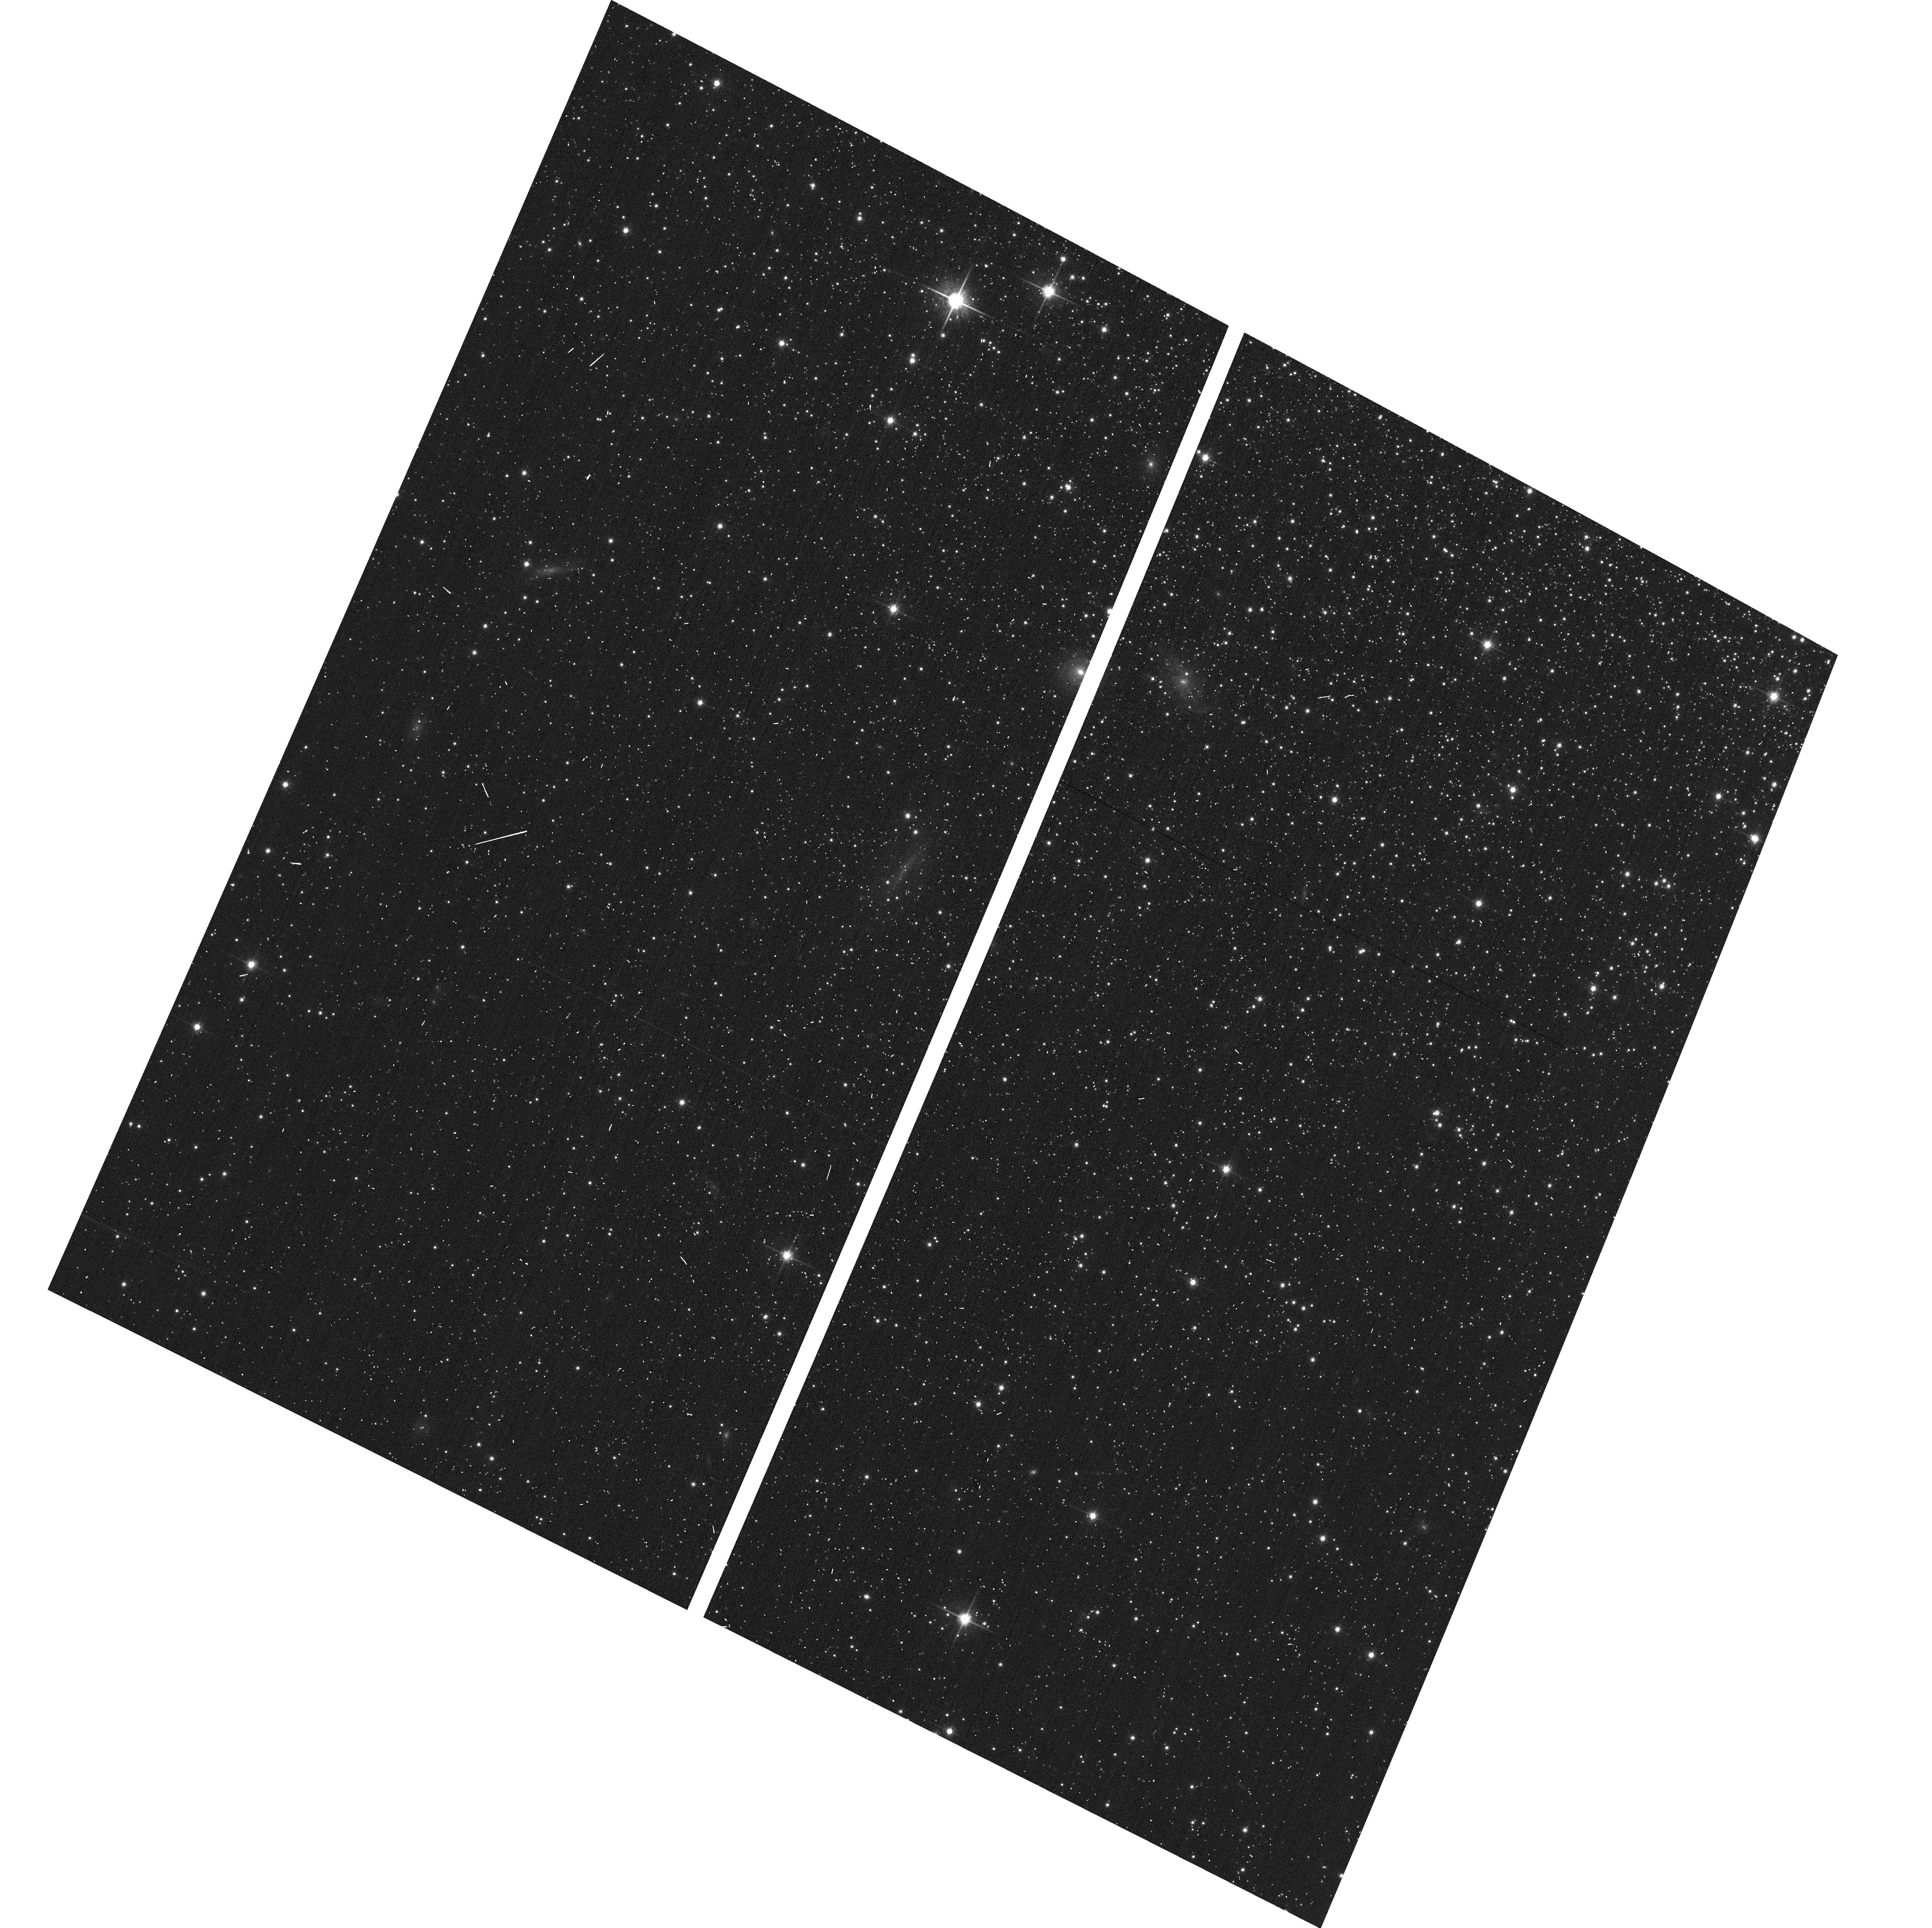
Target: M15-SECOND
Instrument: ACS/WFC
Filter: F814W
Exposure: 1 min
Observation ID: hst_11233_53_acs_wfc_f814w_ja2l53

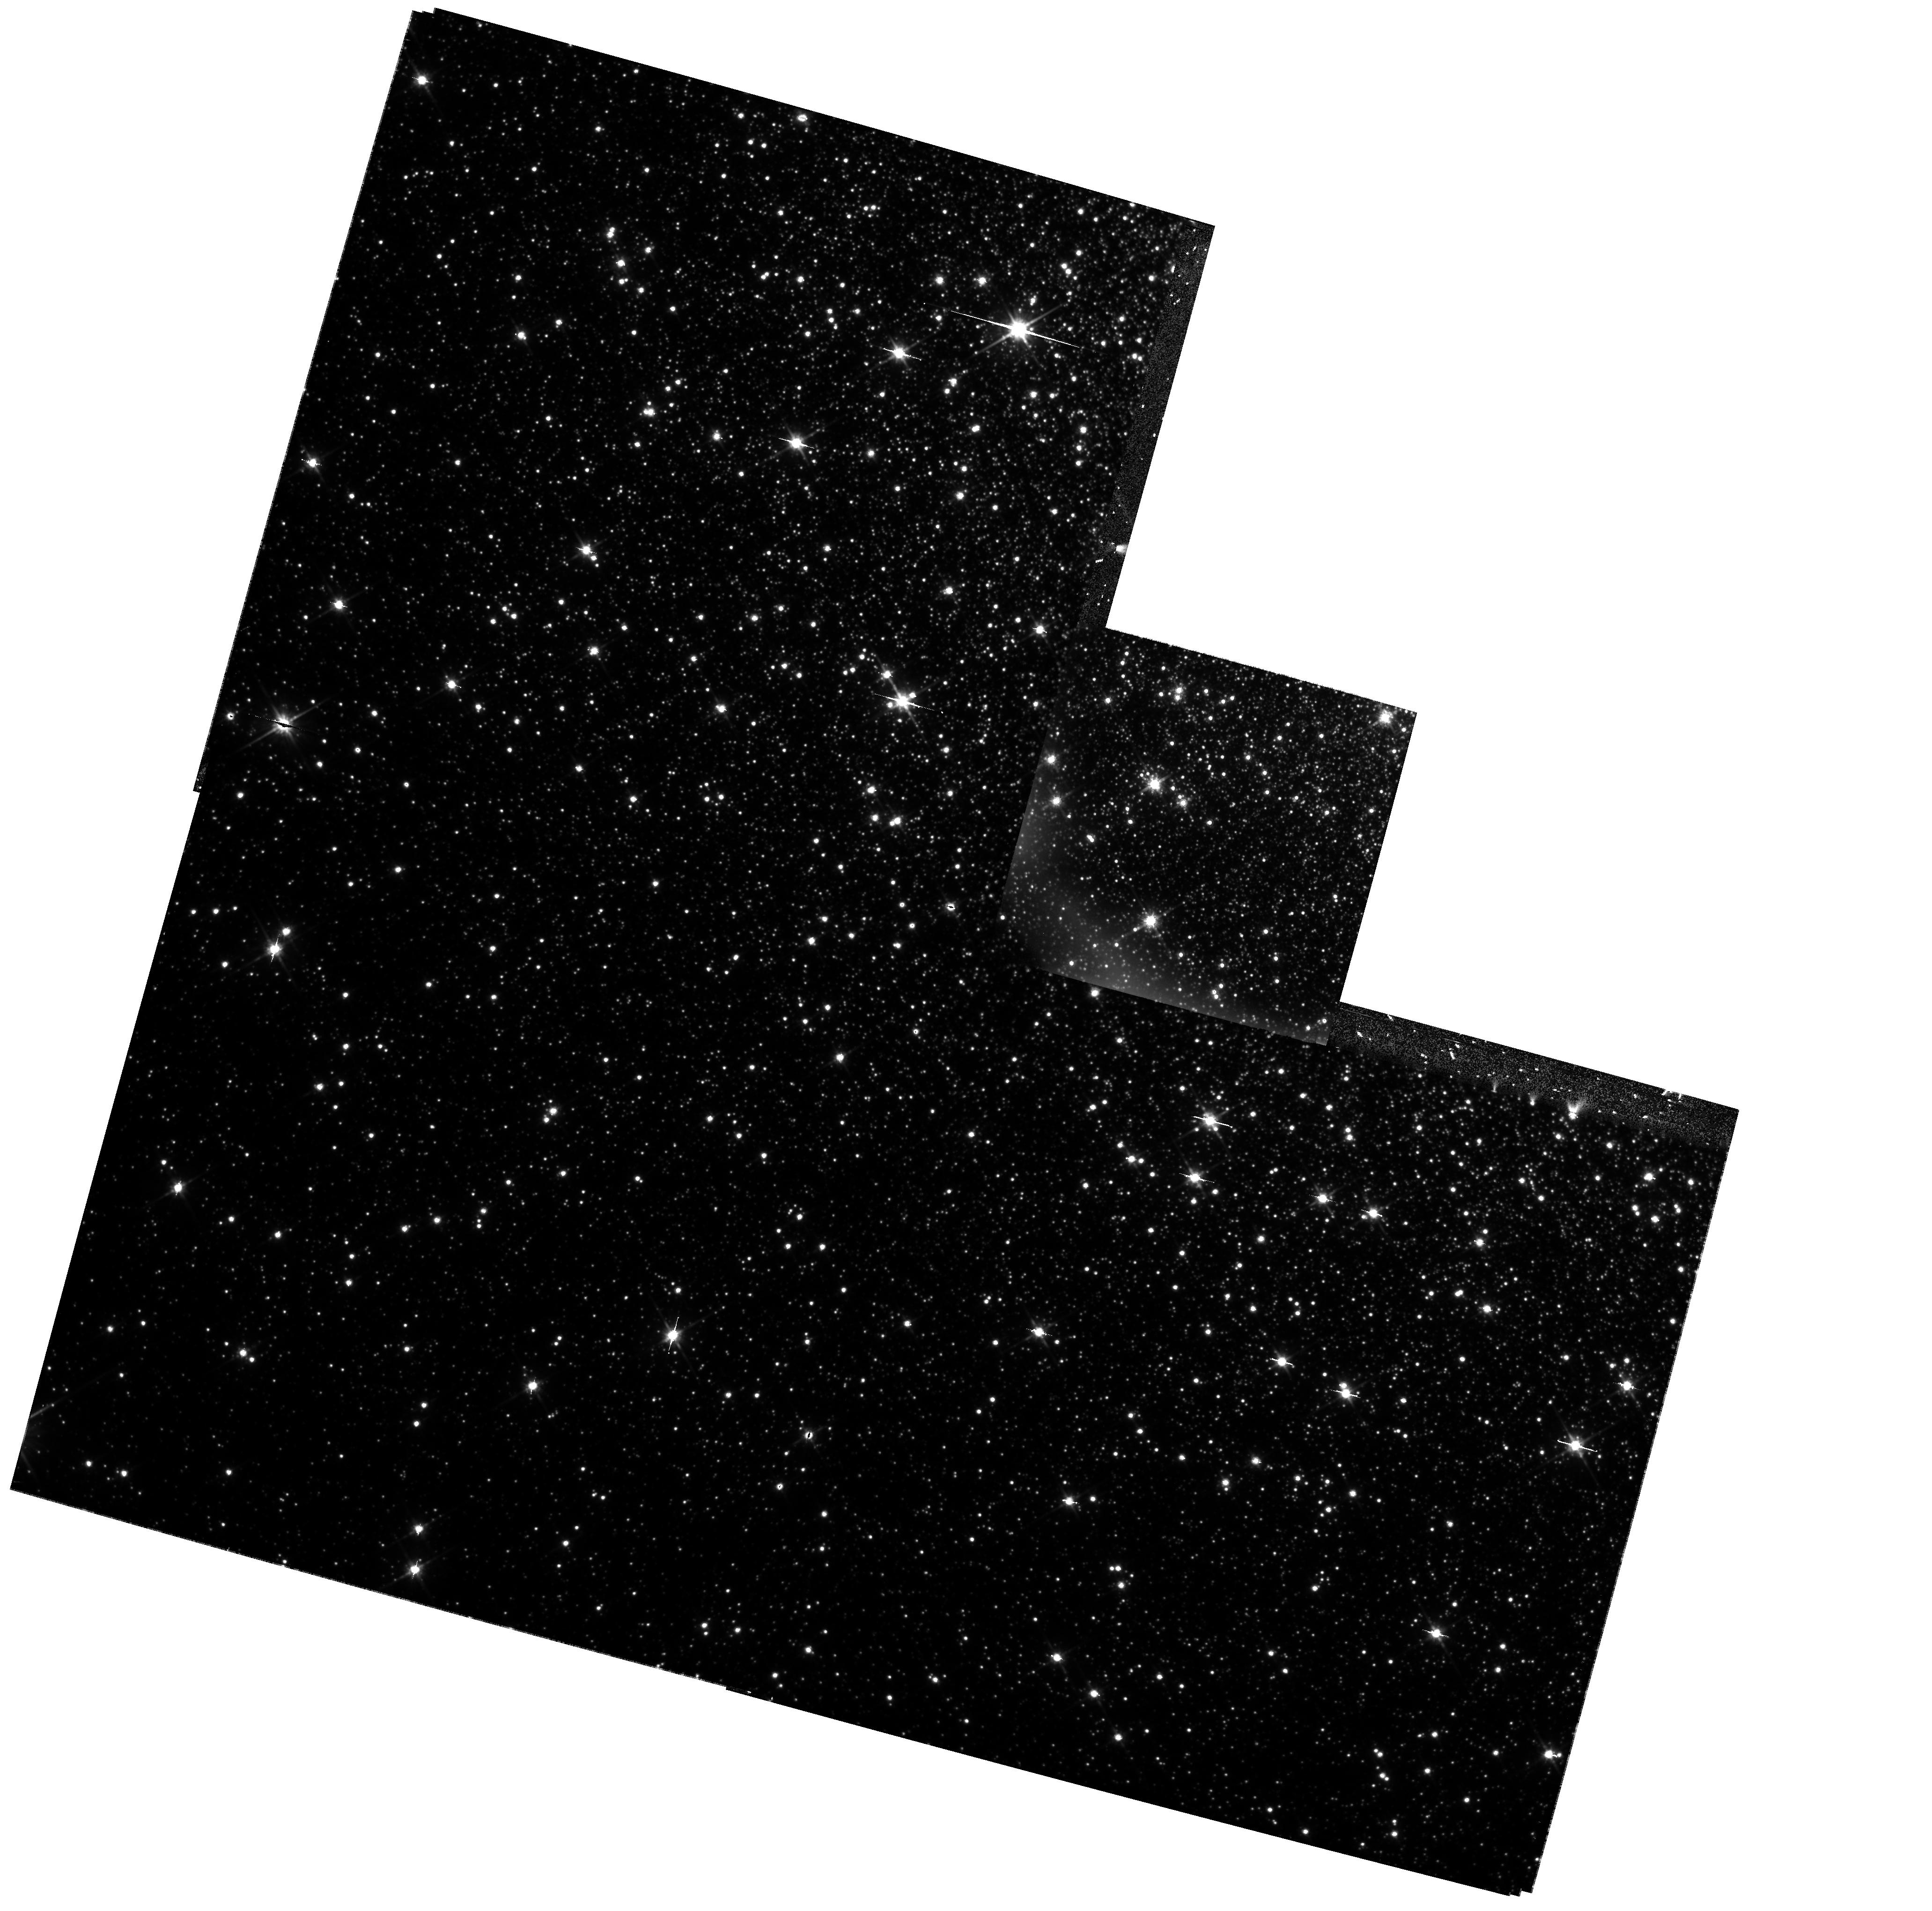
Target: NGC-6388
Instrument: WFPC2/PC
Filter: F814W
Exposure: 25 min
Observation ID: hst_11233_01_wfpc2_pc_f814w_ua2l01

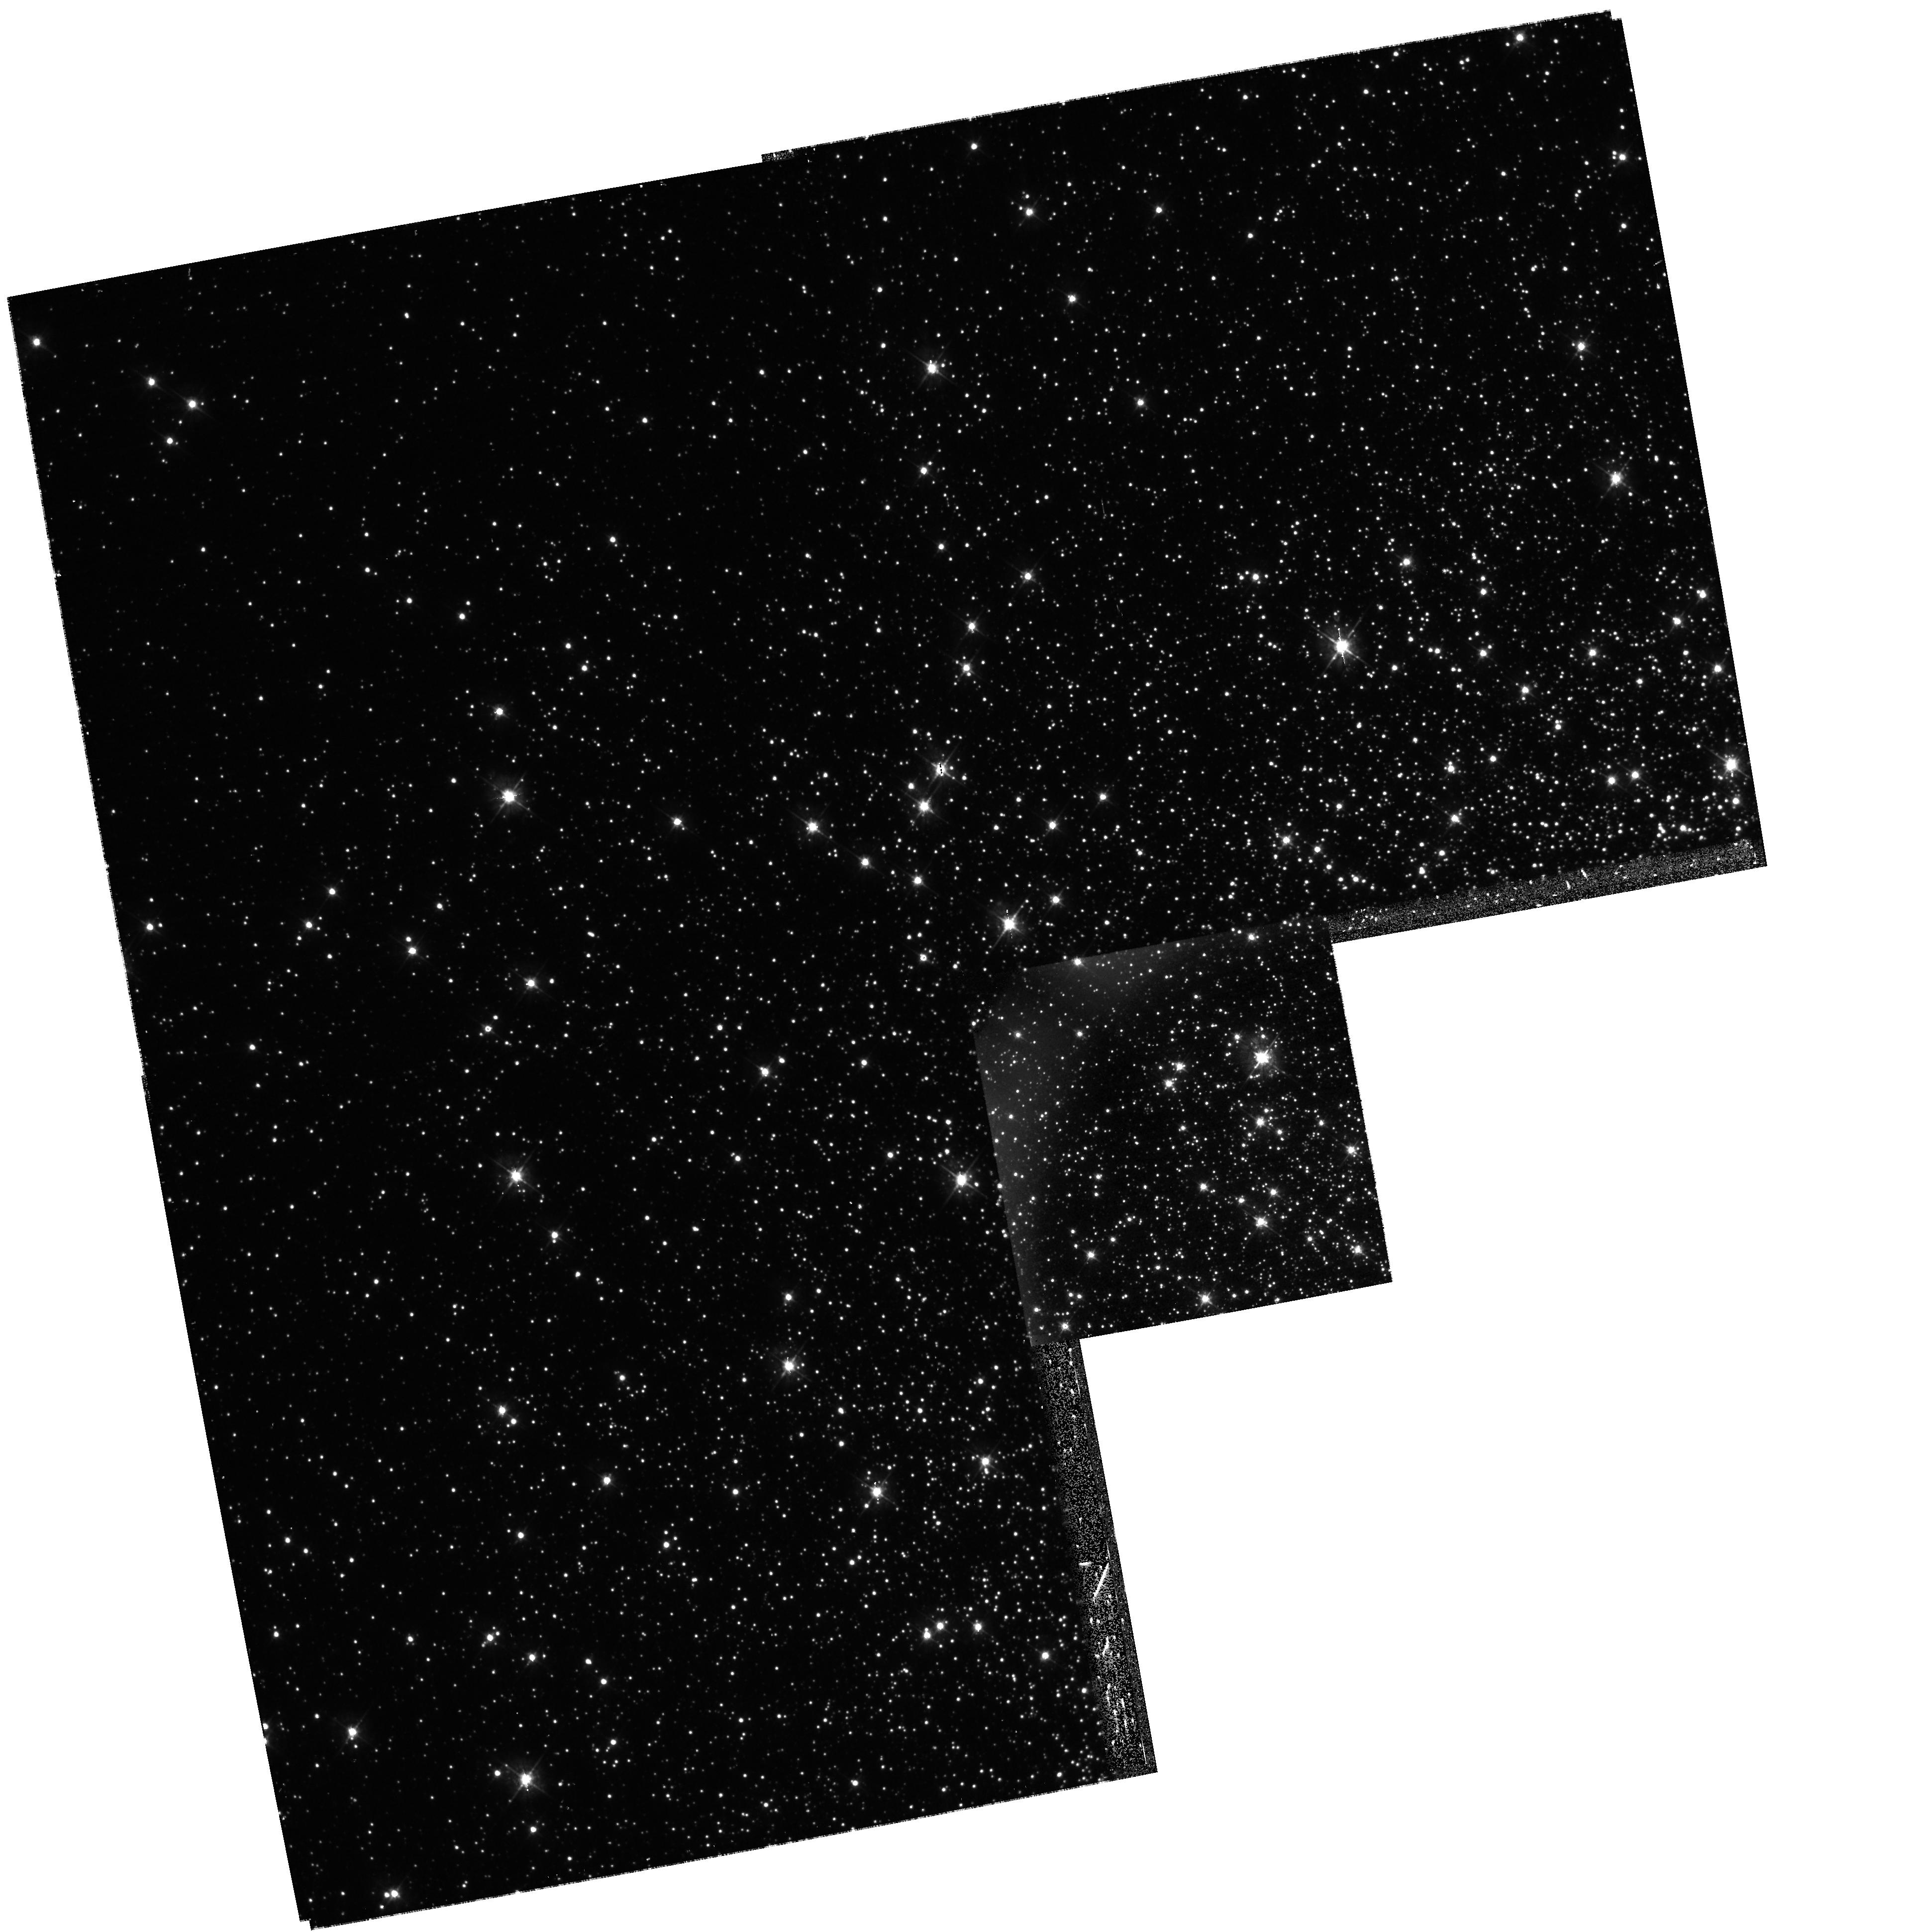
Target: M15-WFPC2
Instrument: WFPC2/PC
Filter: F450W
Exposure: 23 min
Observation ID: hst_11233_10_wfpc2_pc_f450w_ua2l10

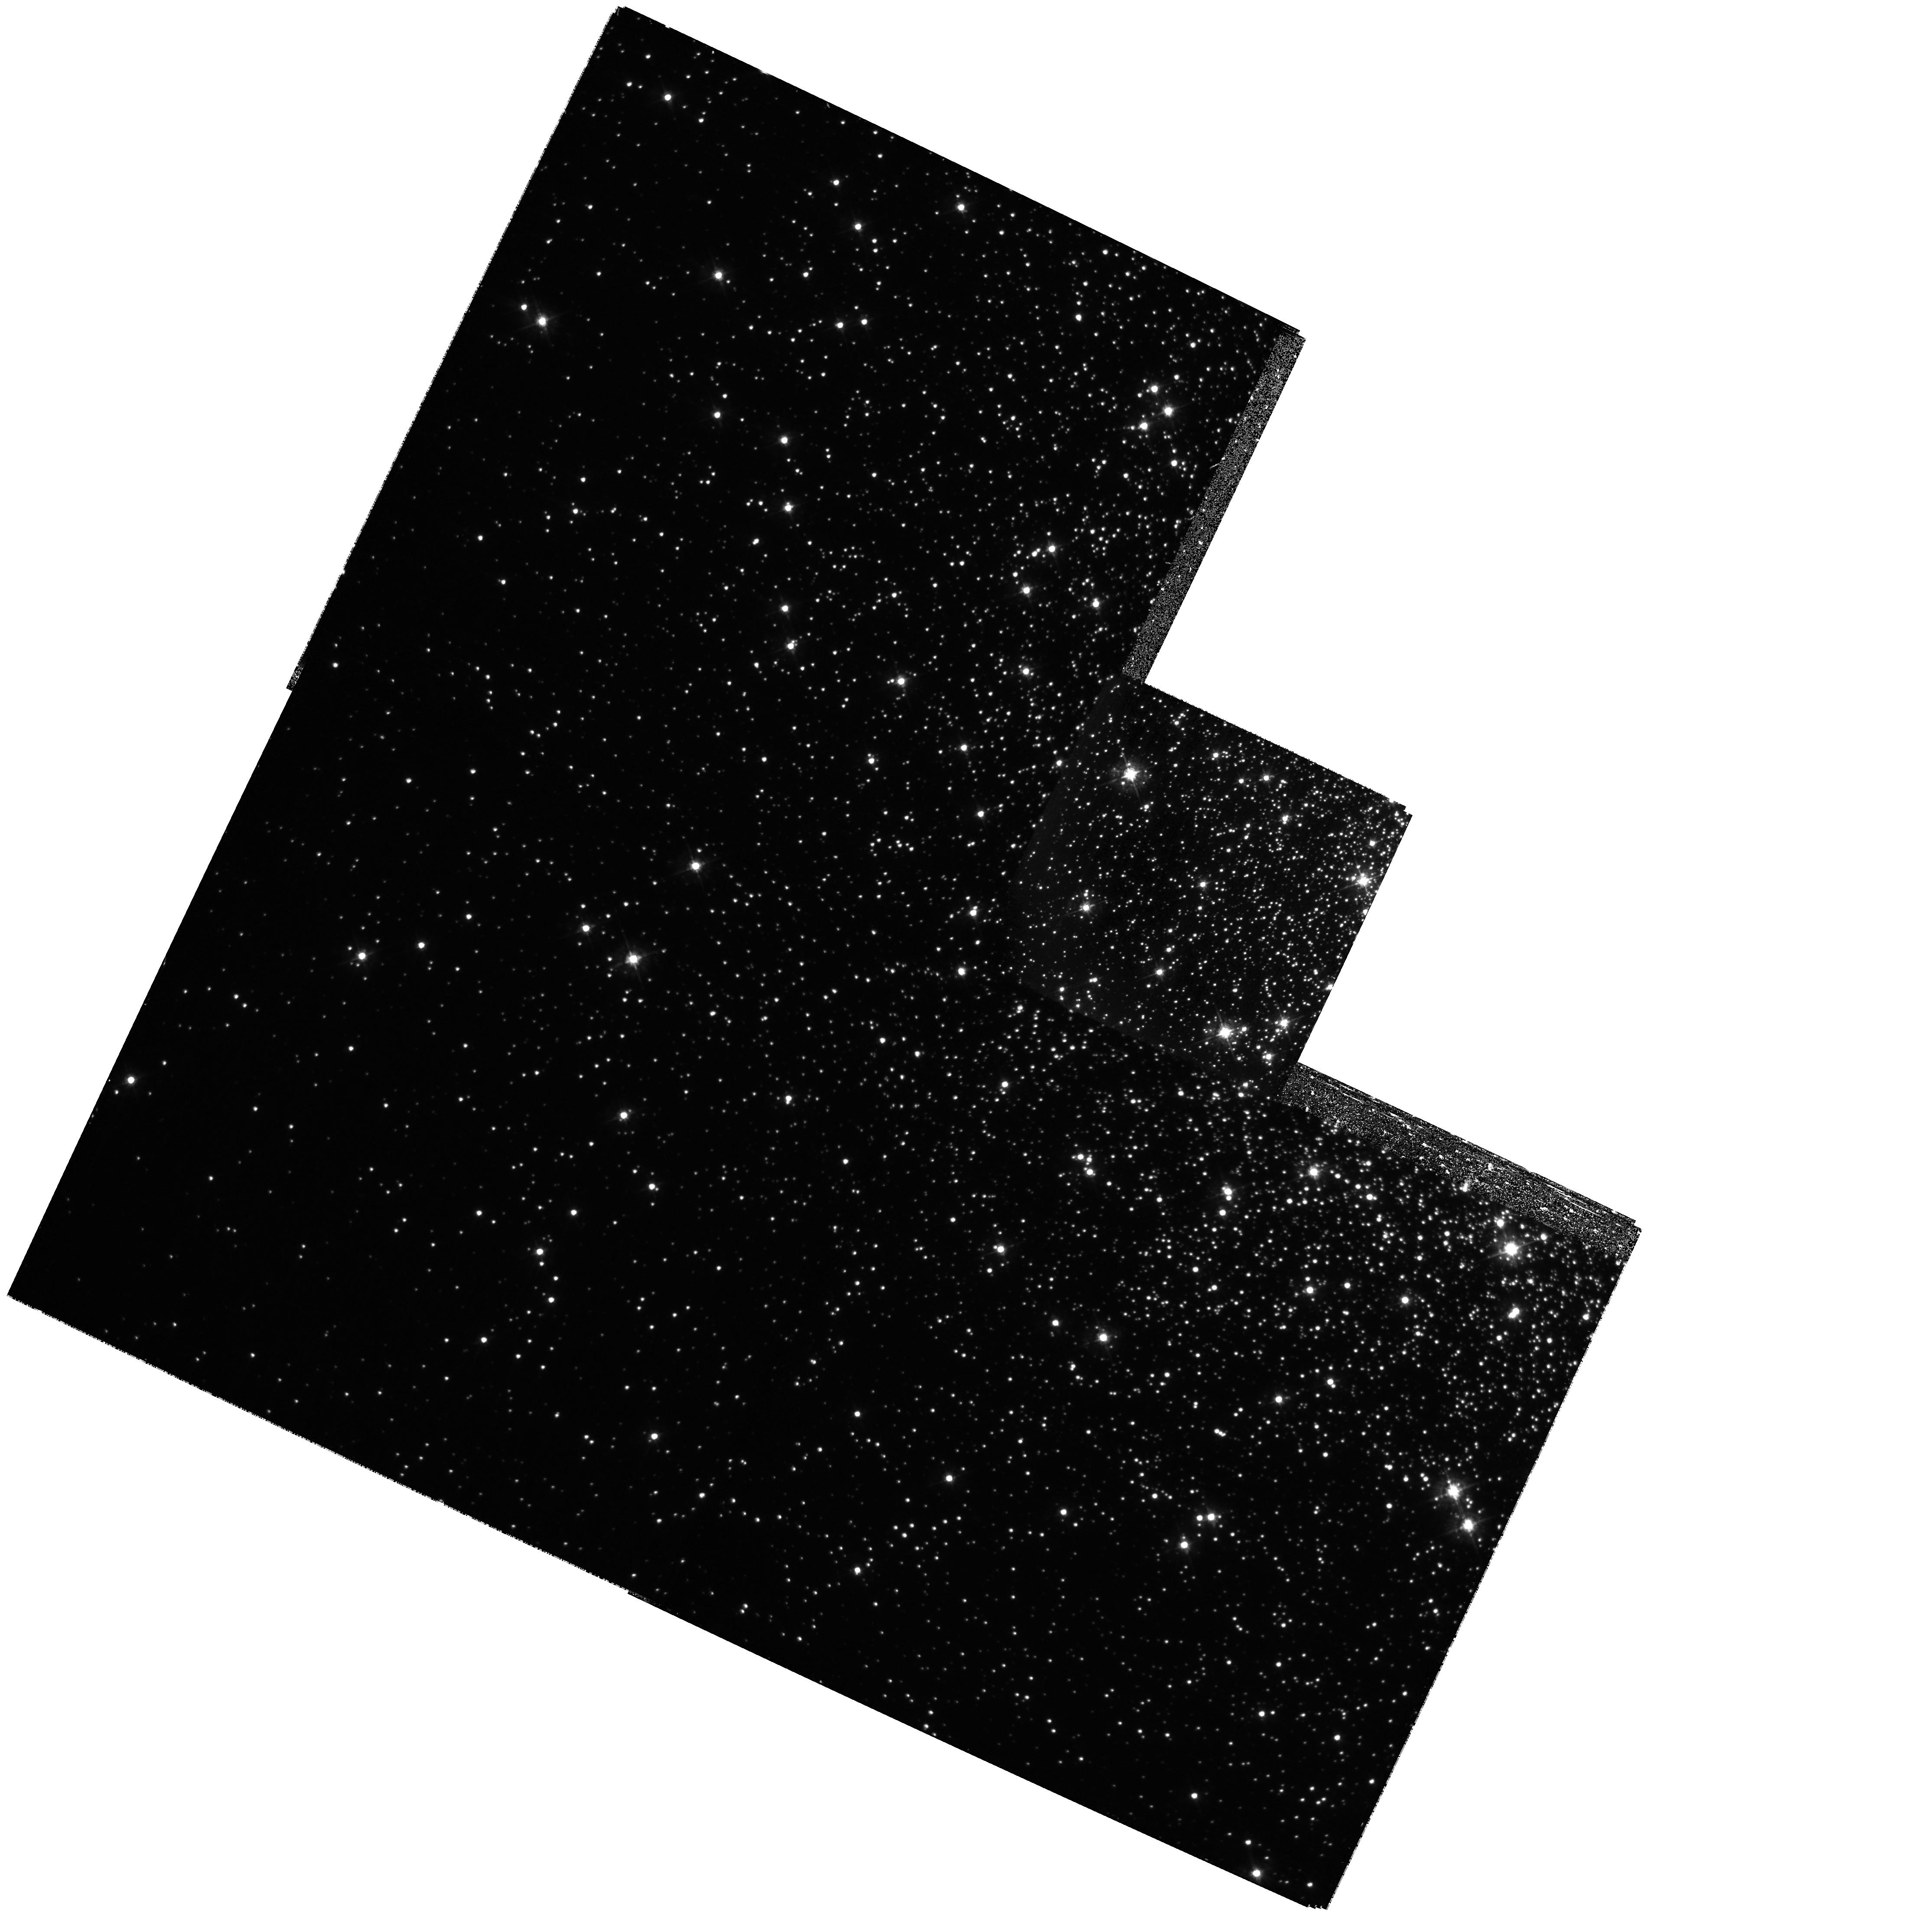
Target: M80-WFPC2
Instrument: WFPC2/PC
Filter: F450W
Exposure: 1.2 h
Observation ID: hst_11233_06_wfpc2_pc_f450w_ua2l06

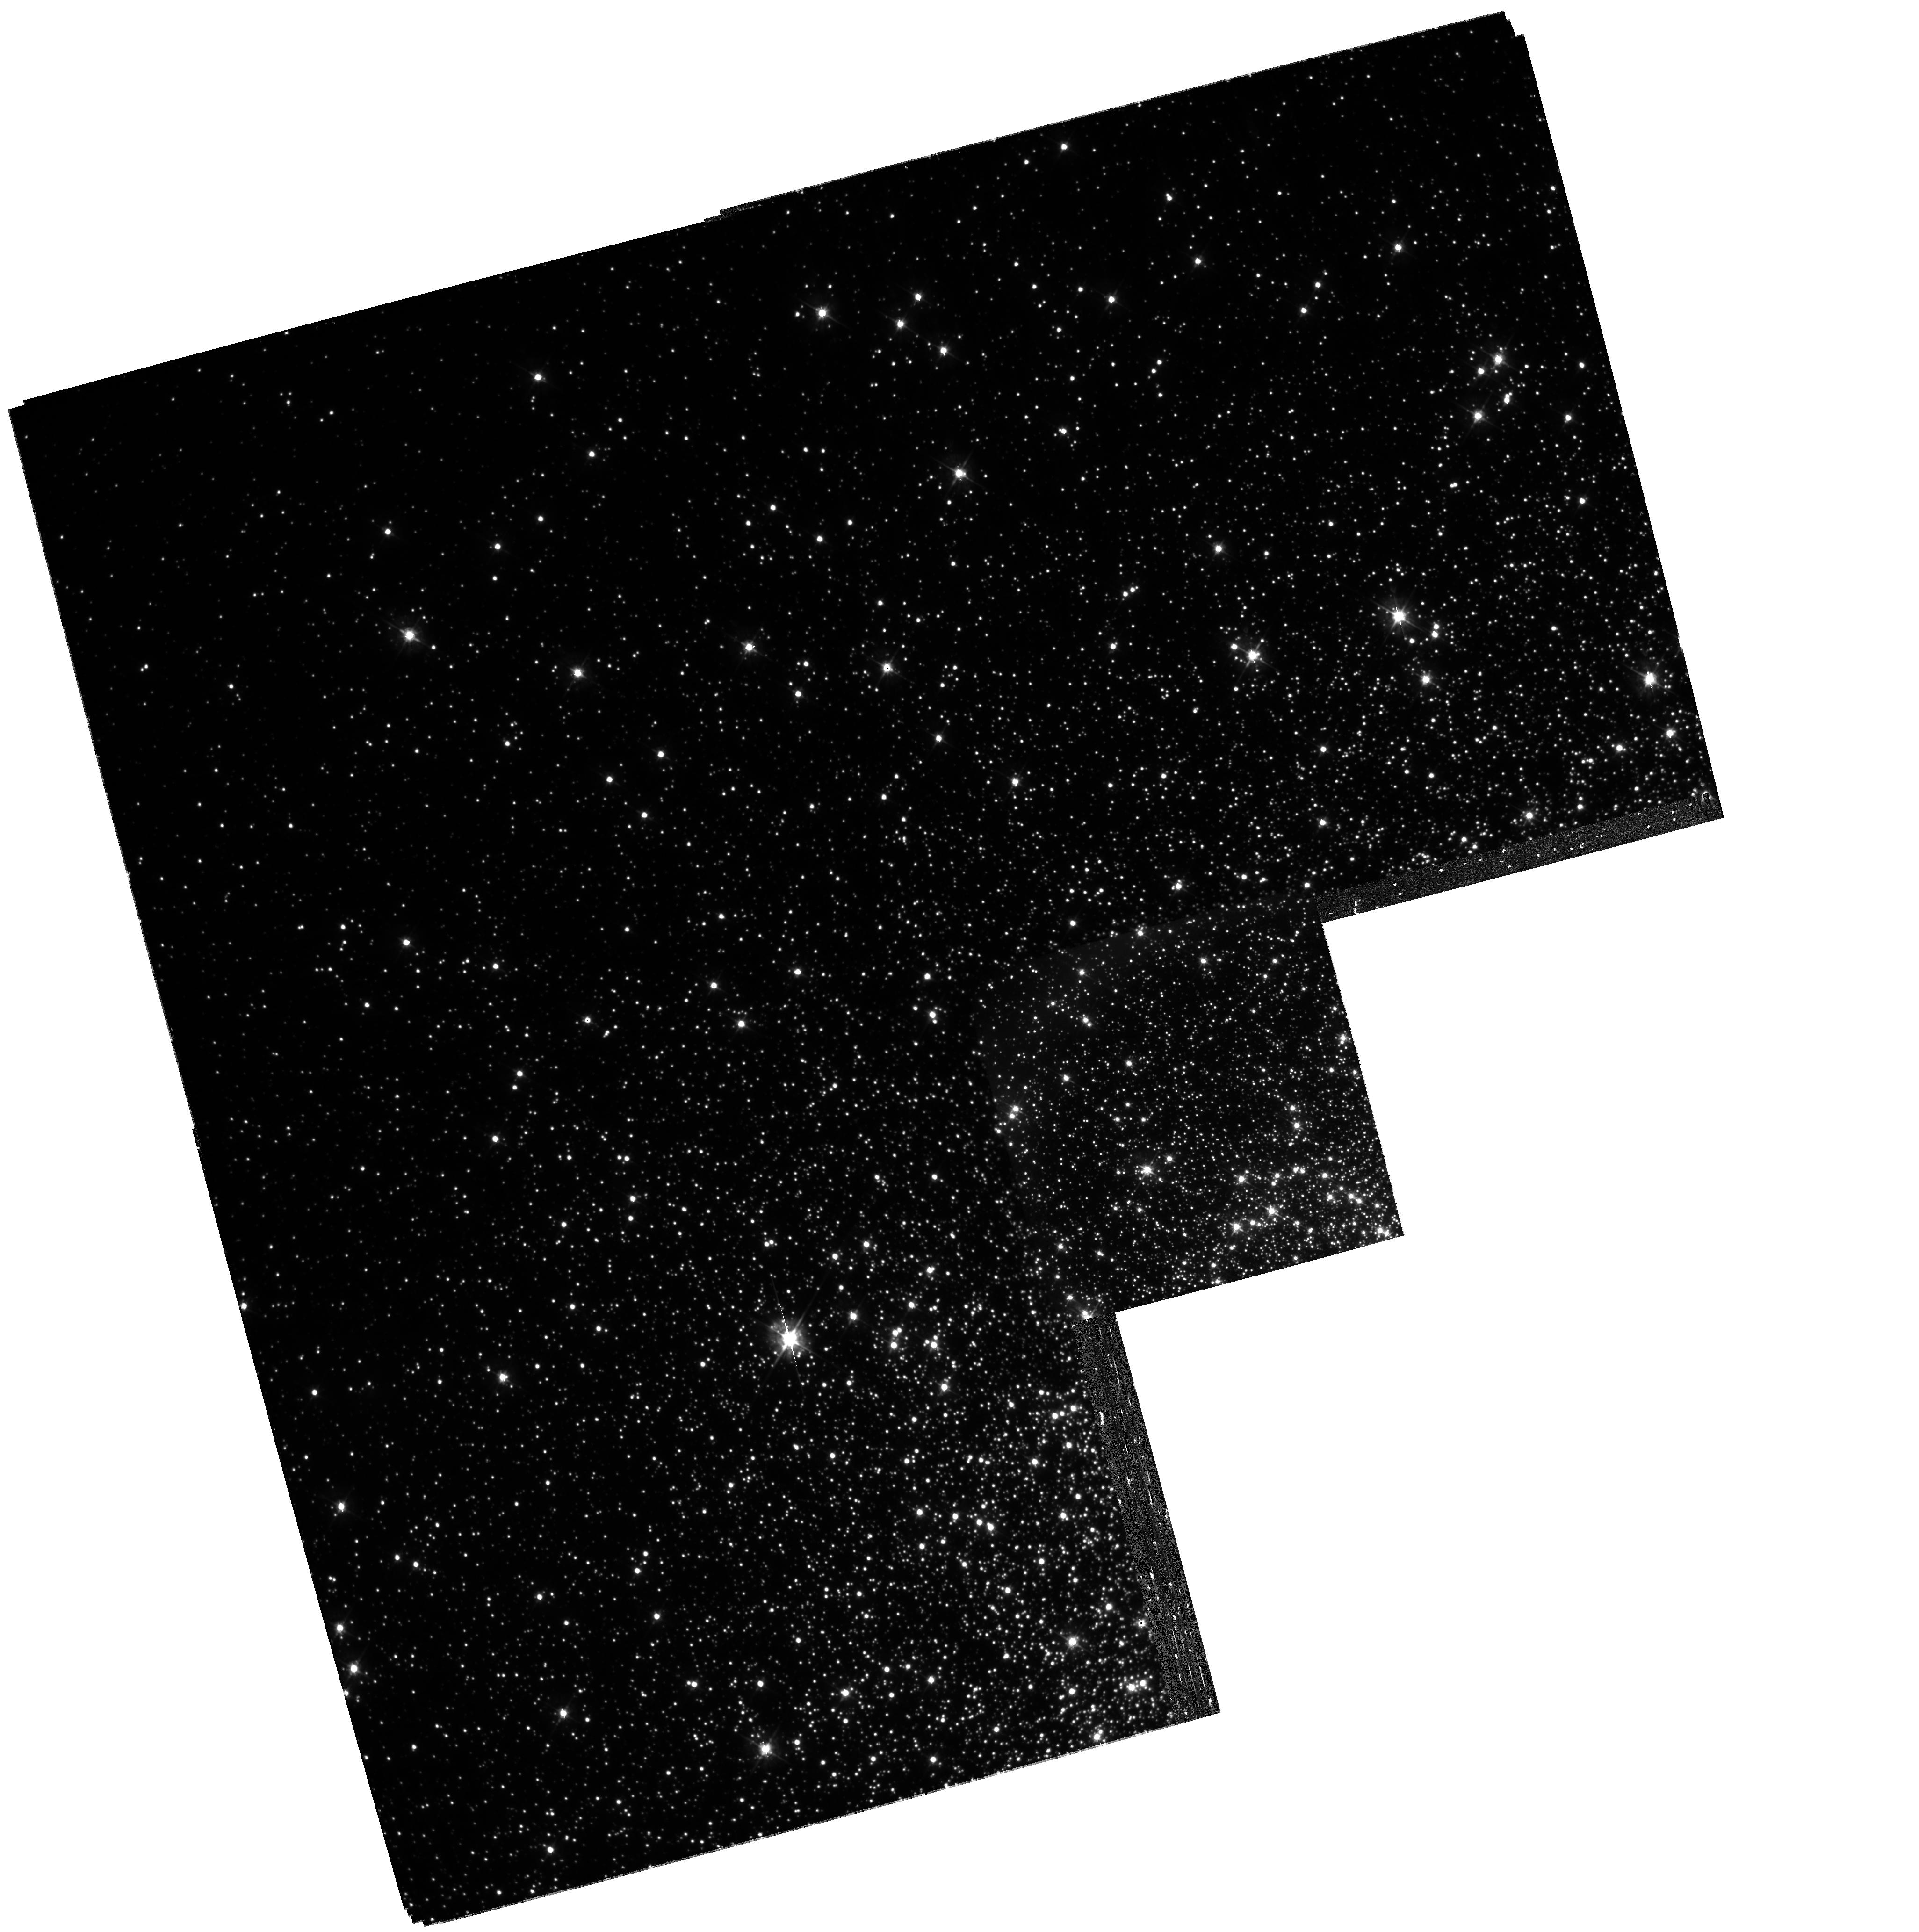
Target: M2-WFPC2
Instrument: WFPC2/PC
Filter: F450W
Exposure: 1.9 h
Observation ID: hst_11233_09_wfpc2_pc_f450w_ua2l09

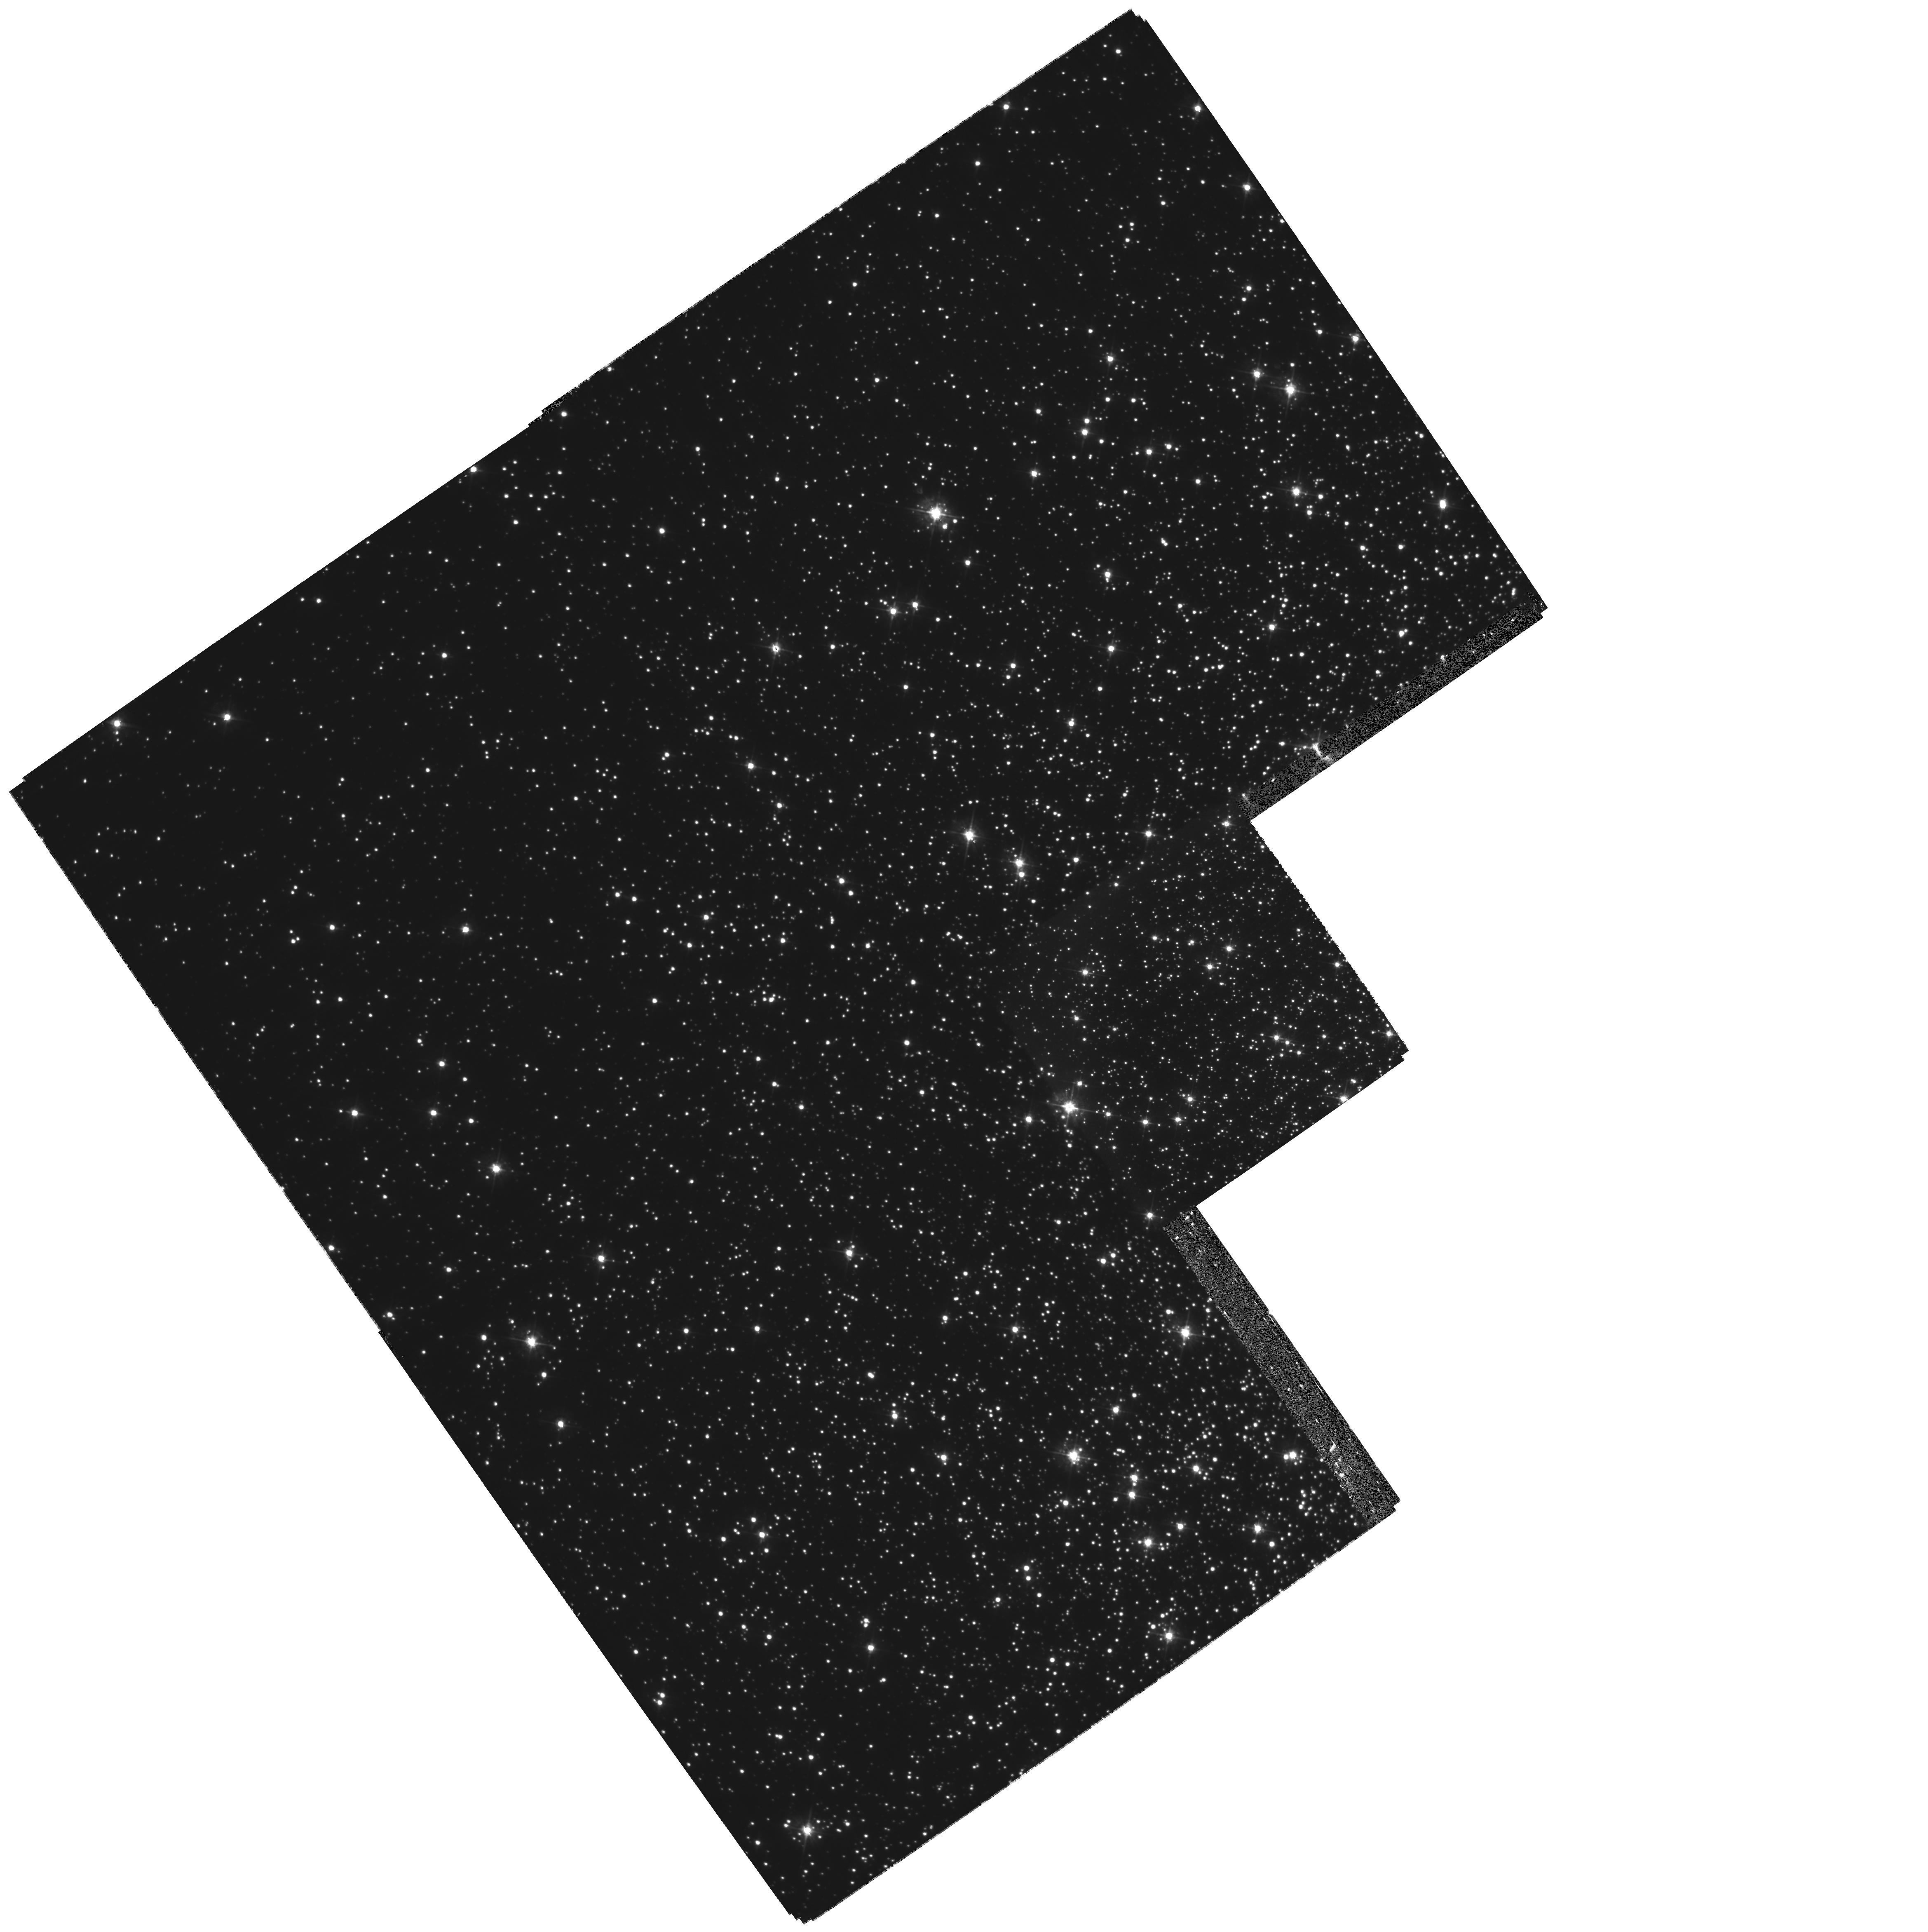
Target: M13-WFPC2
Instrument: WFPC2/PC
Filter: F450W
Exposure: 52 min
Observation ID: hst_11233_07_wfpc2_pc_f450w_ua2l07

Multiple Generations of Stars in Massive Galactic Globular Clusters (PI: Piotto, Giampaolo)

This is a follow-up to recent HST imaging of NGC 2808, which discovered that its main sequence is triple, with three well-separated parallel branches (Fig.~1). Along with the double MS of Omega Centauri, this challenges the long-held paradigm that globular clusters are simple, single stellar populations. The cause of this main sequence multiplicity in both clusters is likely to be differences in helium abundance, which could play a fundamental role in the understanding of stellar populations. We propose to image seven more of the most massive globular clusters, to examine their main sequences for indications of splitting.